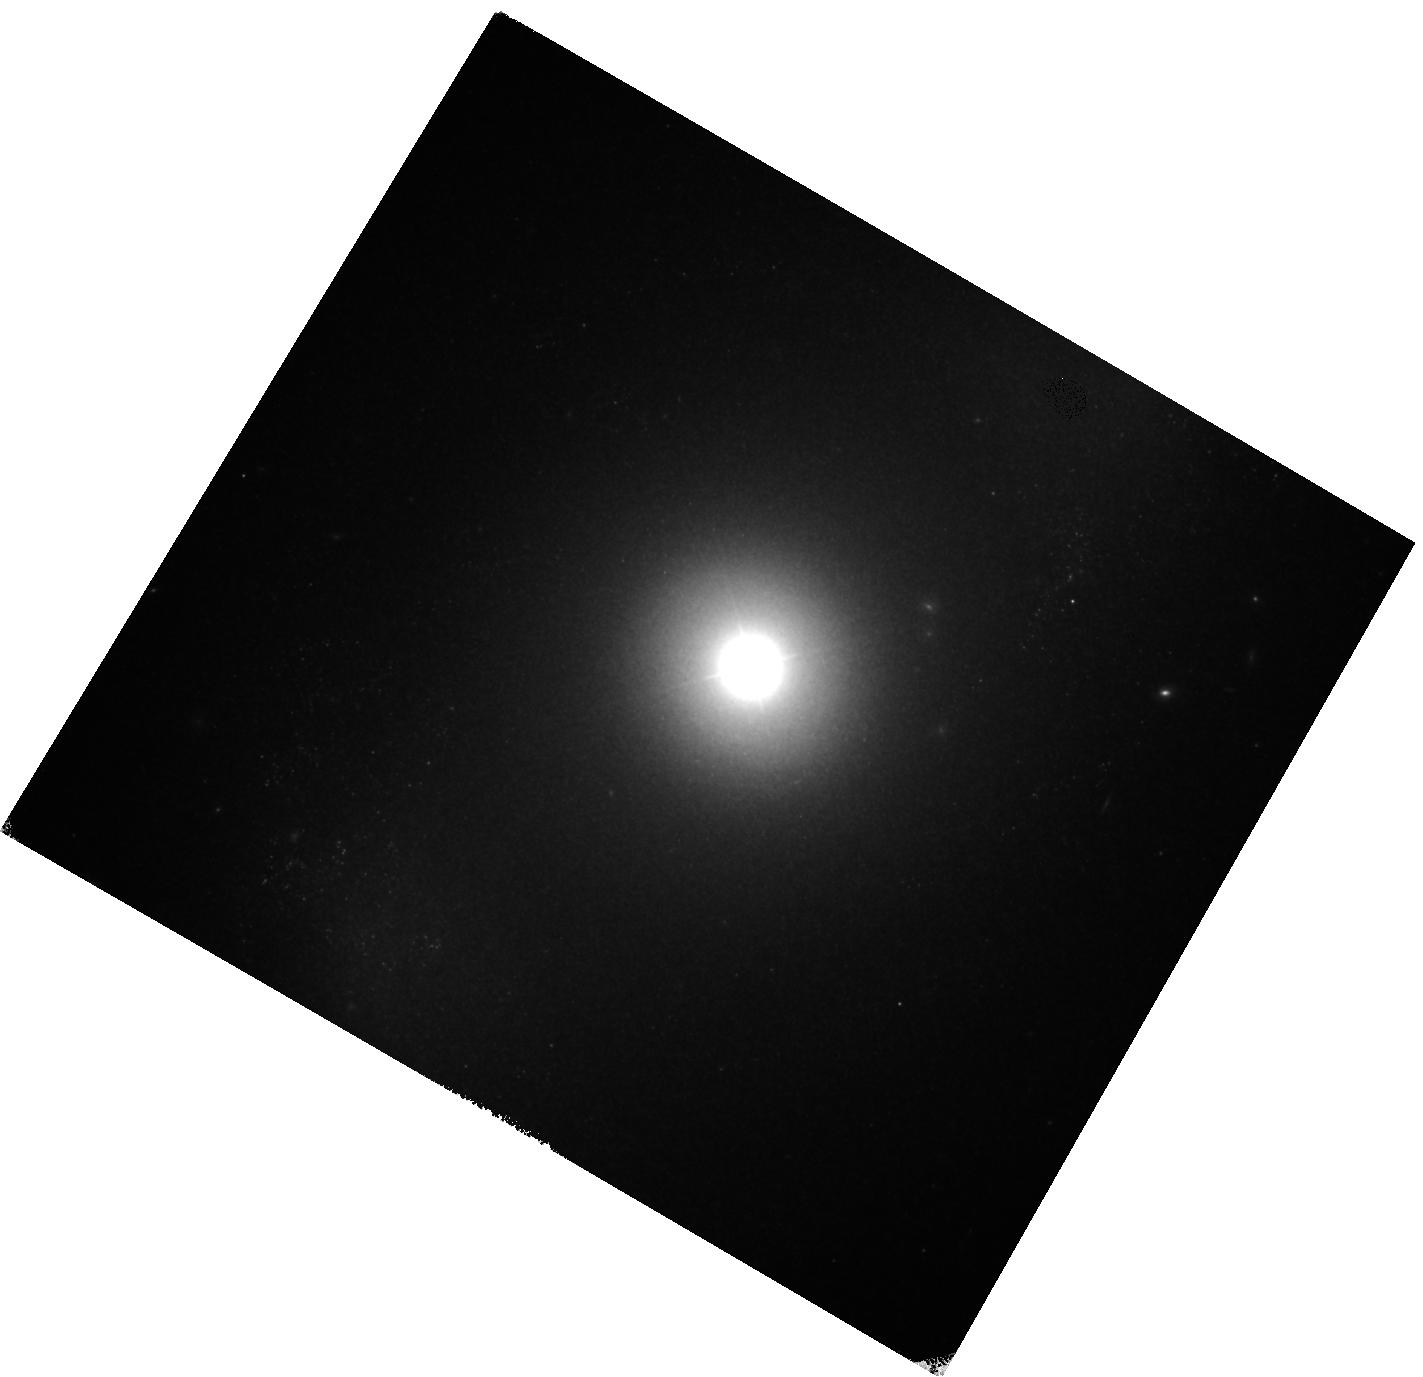
Target: NGC-4151
Instrument: WFC3/IR
Filter: F160W
Exposure: 18 min
Observation ID: hst_13765_06_wfc3_ir_f160w_icjs06

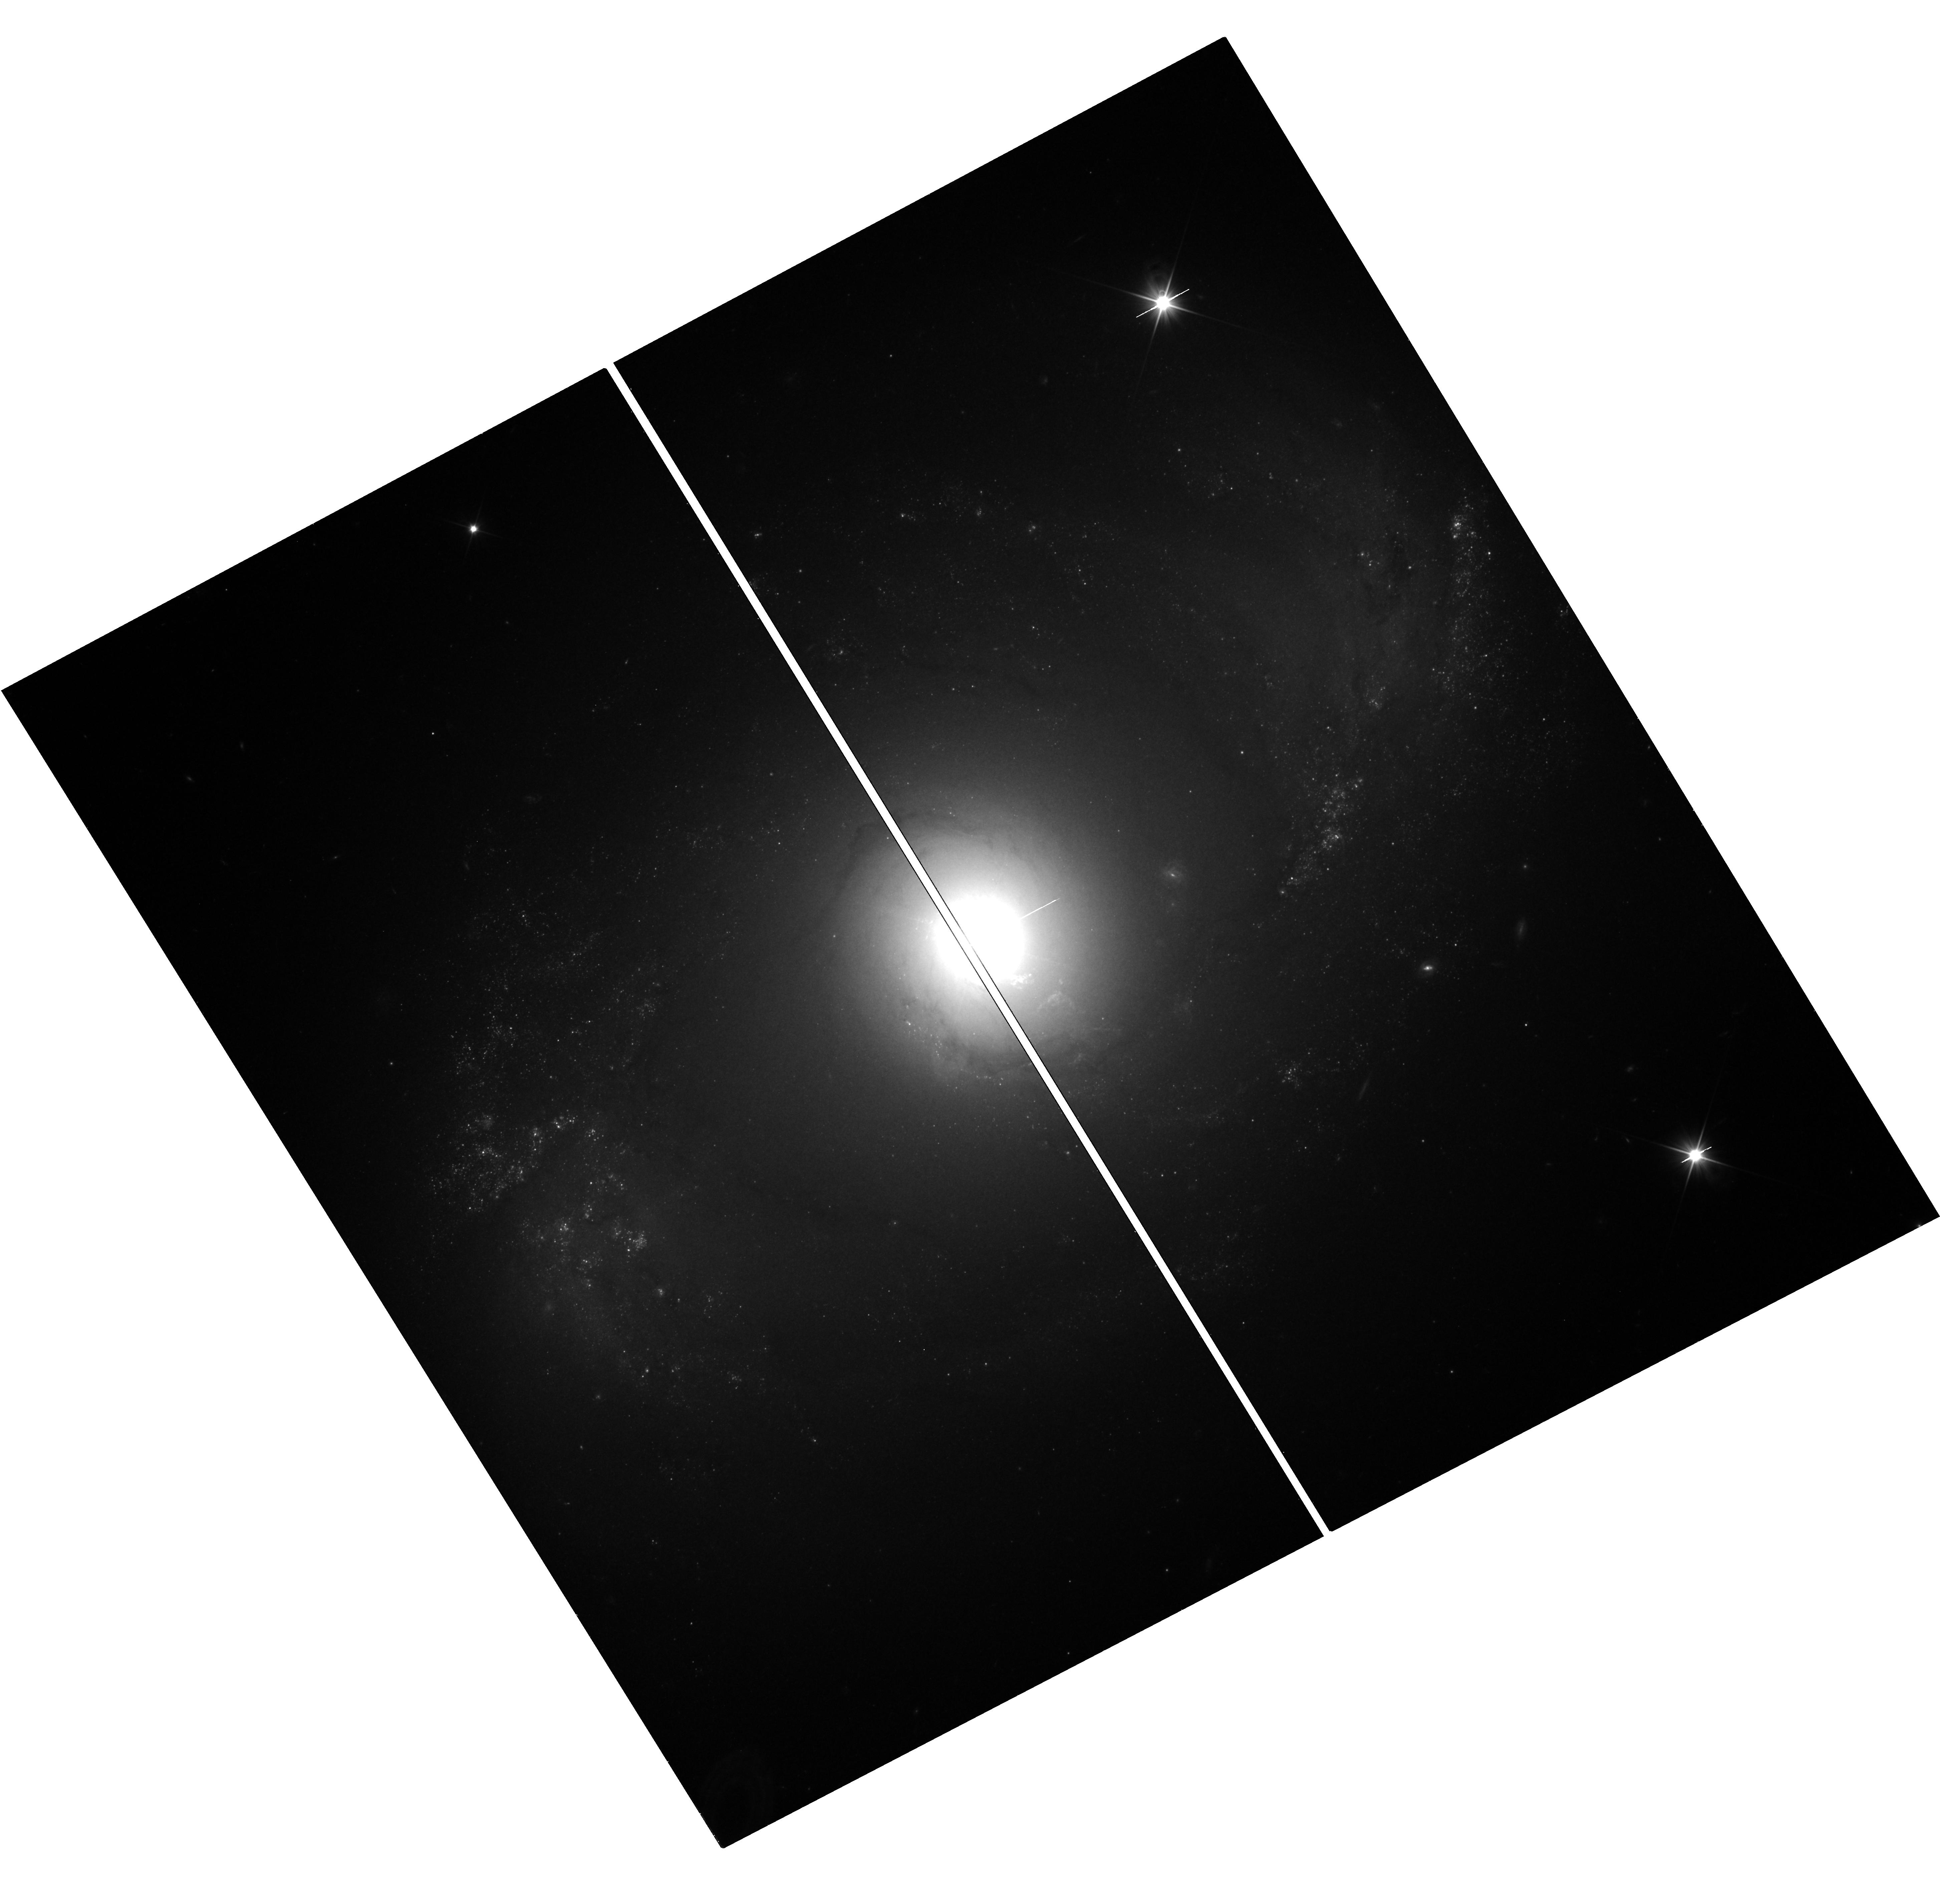
Target: NGC-4151
Instrument: WFC3/UVIS
Filter: F350LP
Exposure: 18 min
Observation ID: hst_13765_09_wfc3_uvis_f350lp_icjs09

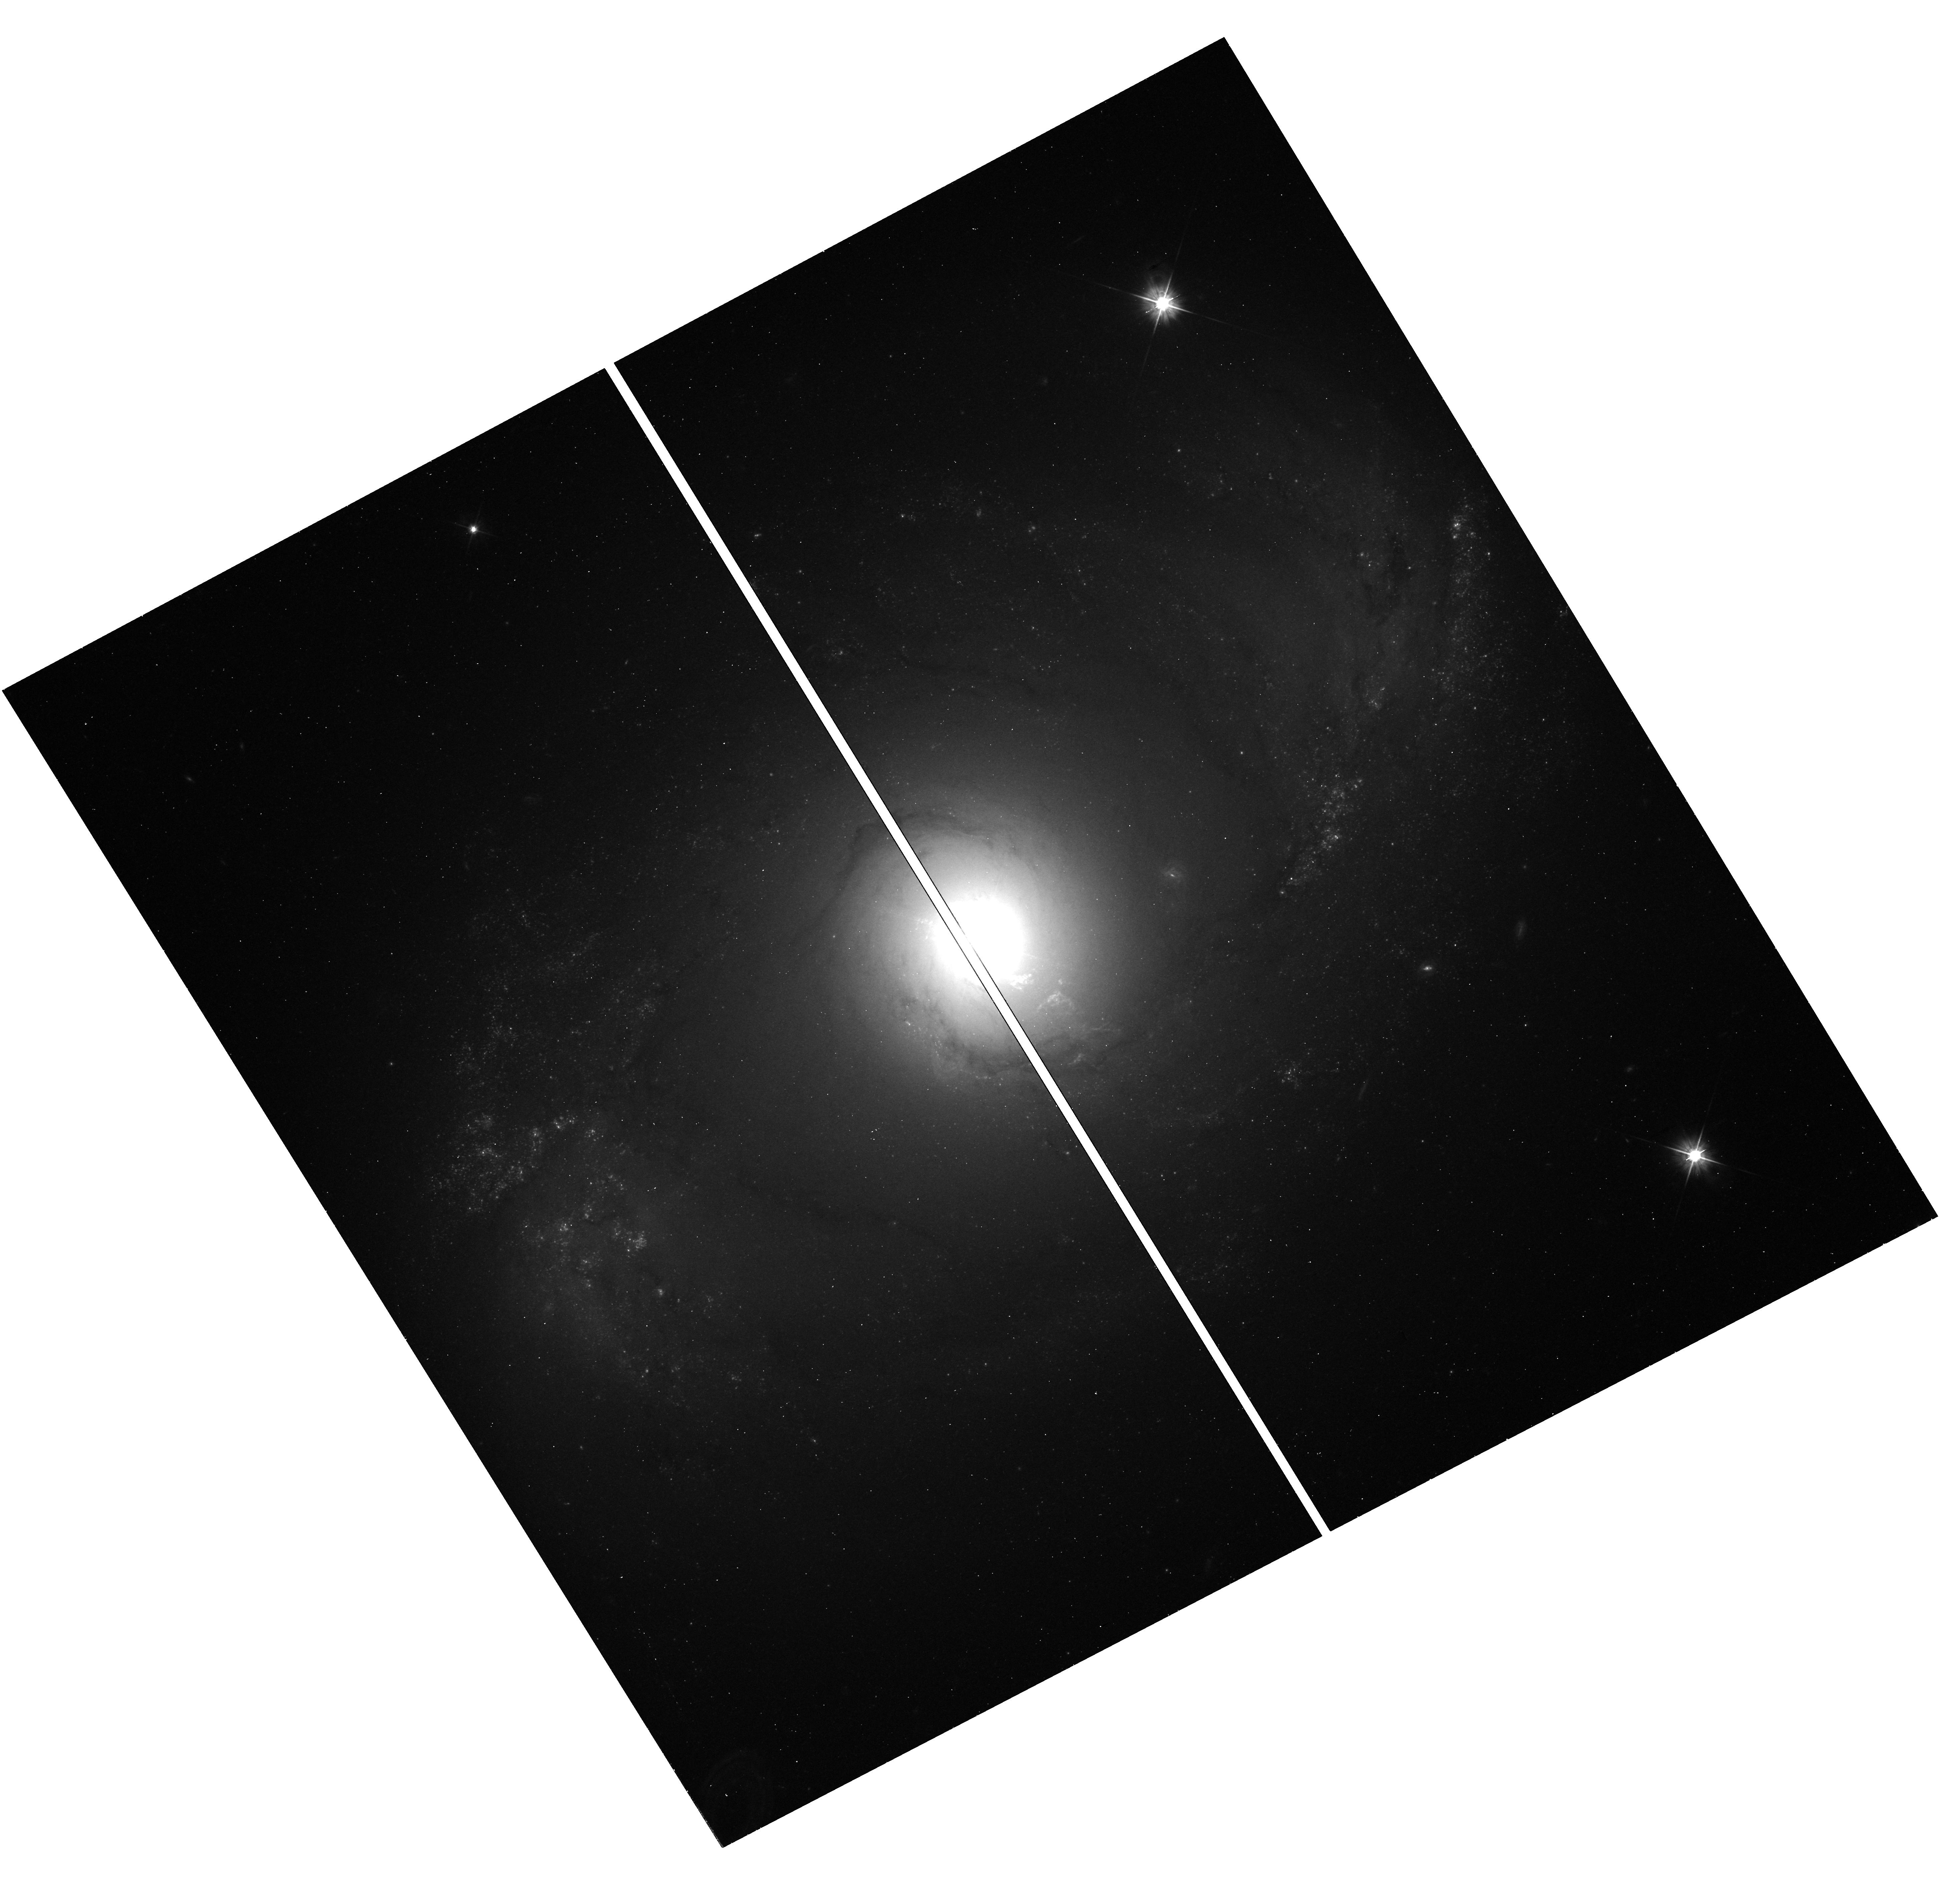
Target: NGC-4151
Instrument: WFC3/UVIS
Filter: F555W
Exposure: 18 min
Observation ID: hst_13765_09_wfc3_uvis_f555w_icjs09

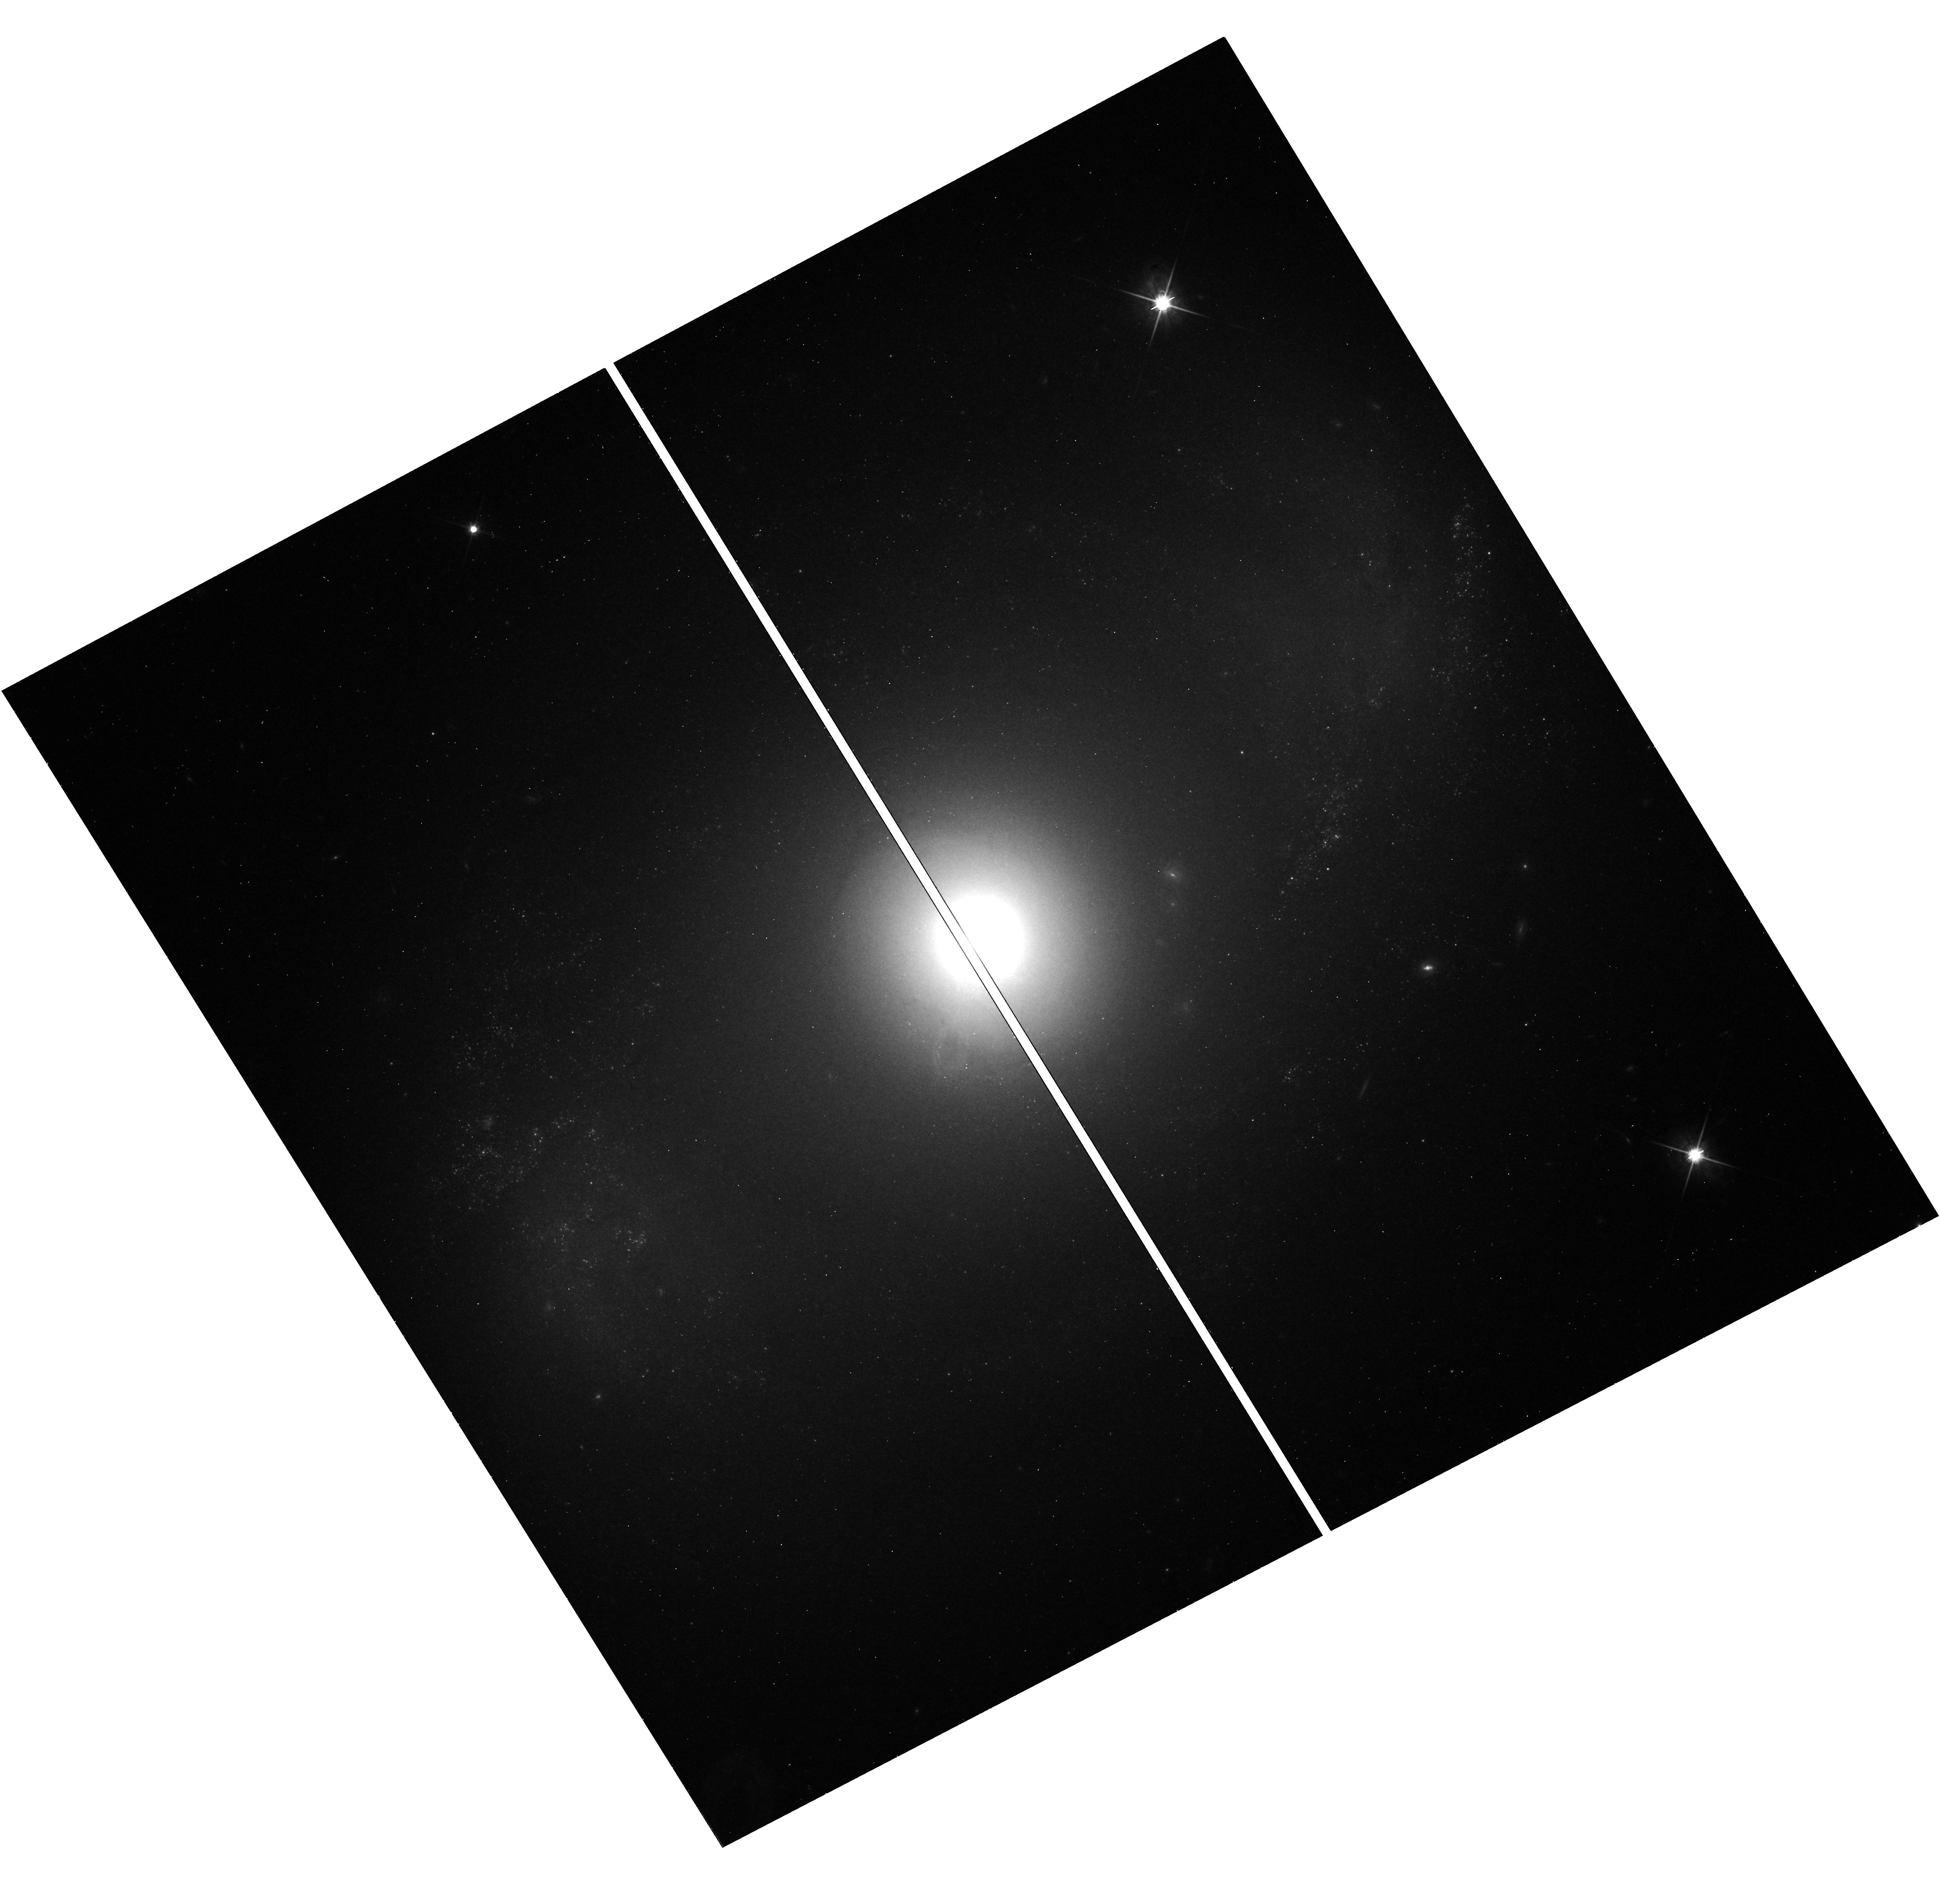
Target: NGC-4151
Instrument: WFC3/UVIS
Filter: F814W
Exposure: 18 min
Observation ID: hst_13765_11_wfc3_uvis_f814w_icjs11

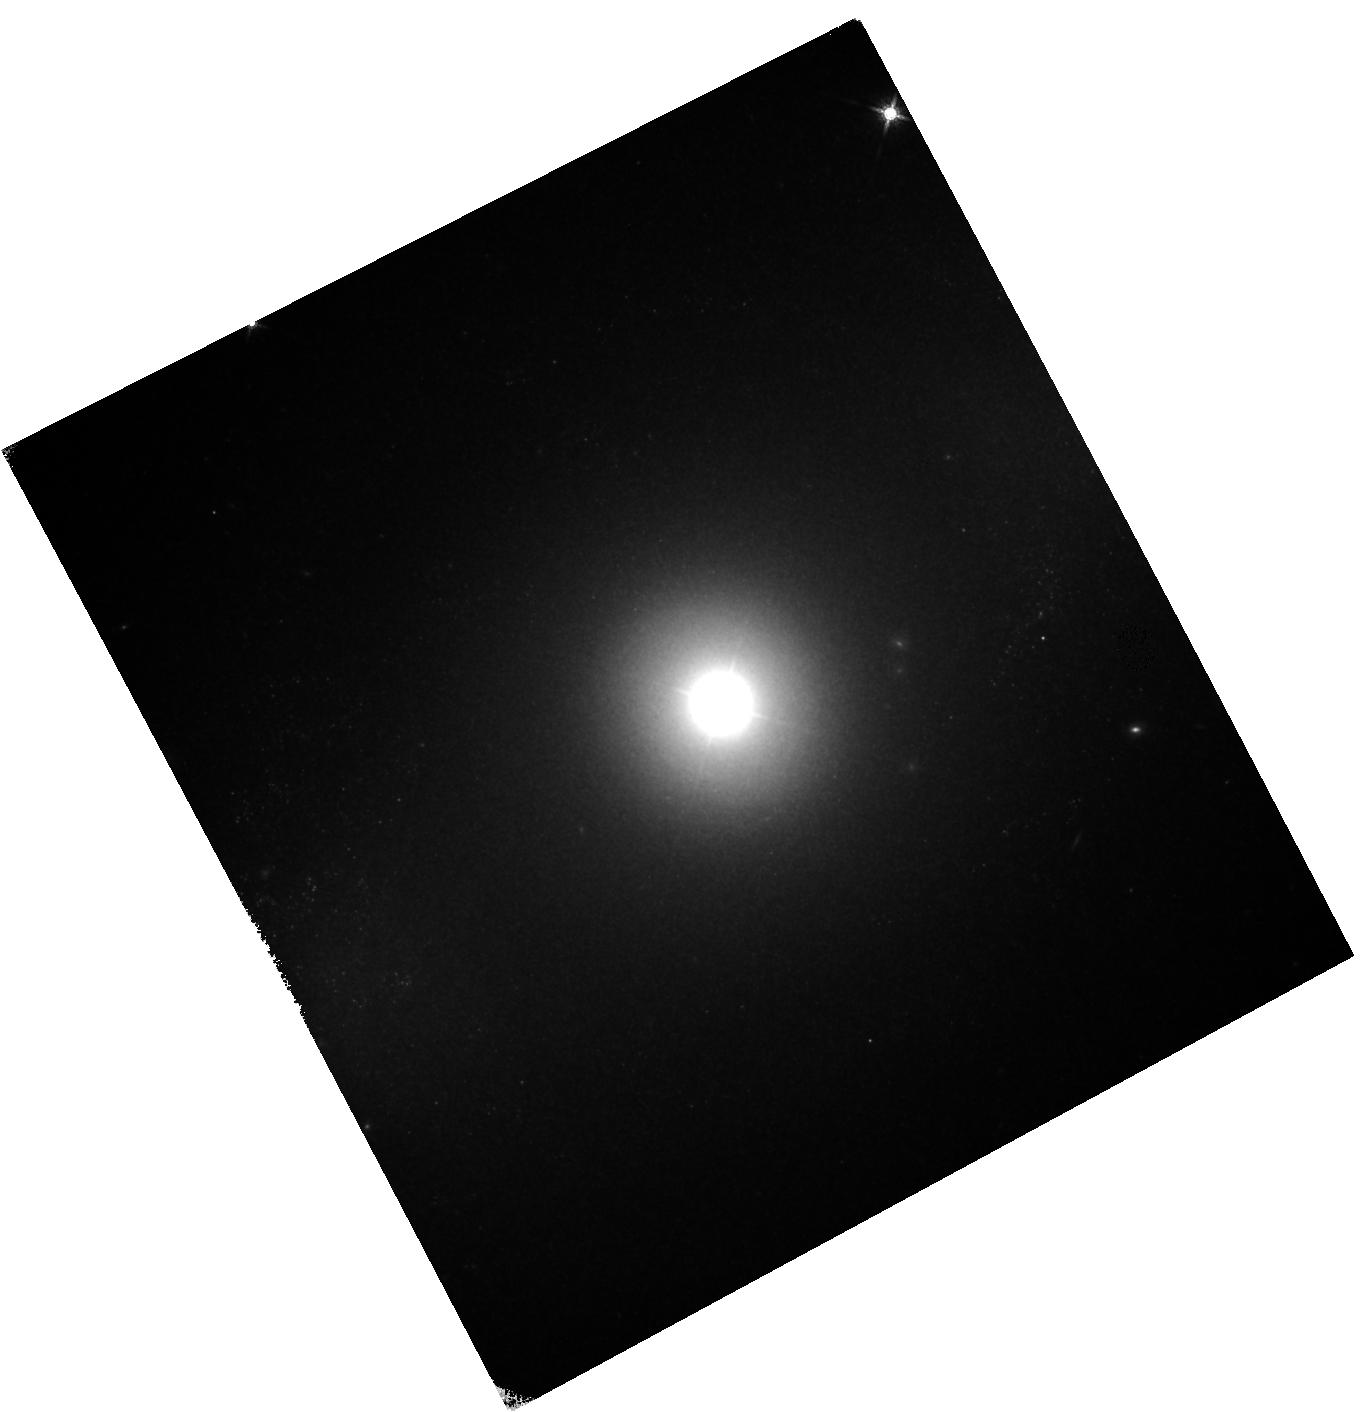
Target: NGC-4151
Instrument: WFC3/IR
Filter: F160W
Exposure: 18 min
Observation ID: hst_13765_10_wfc3_ir_f160w_icjs10

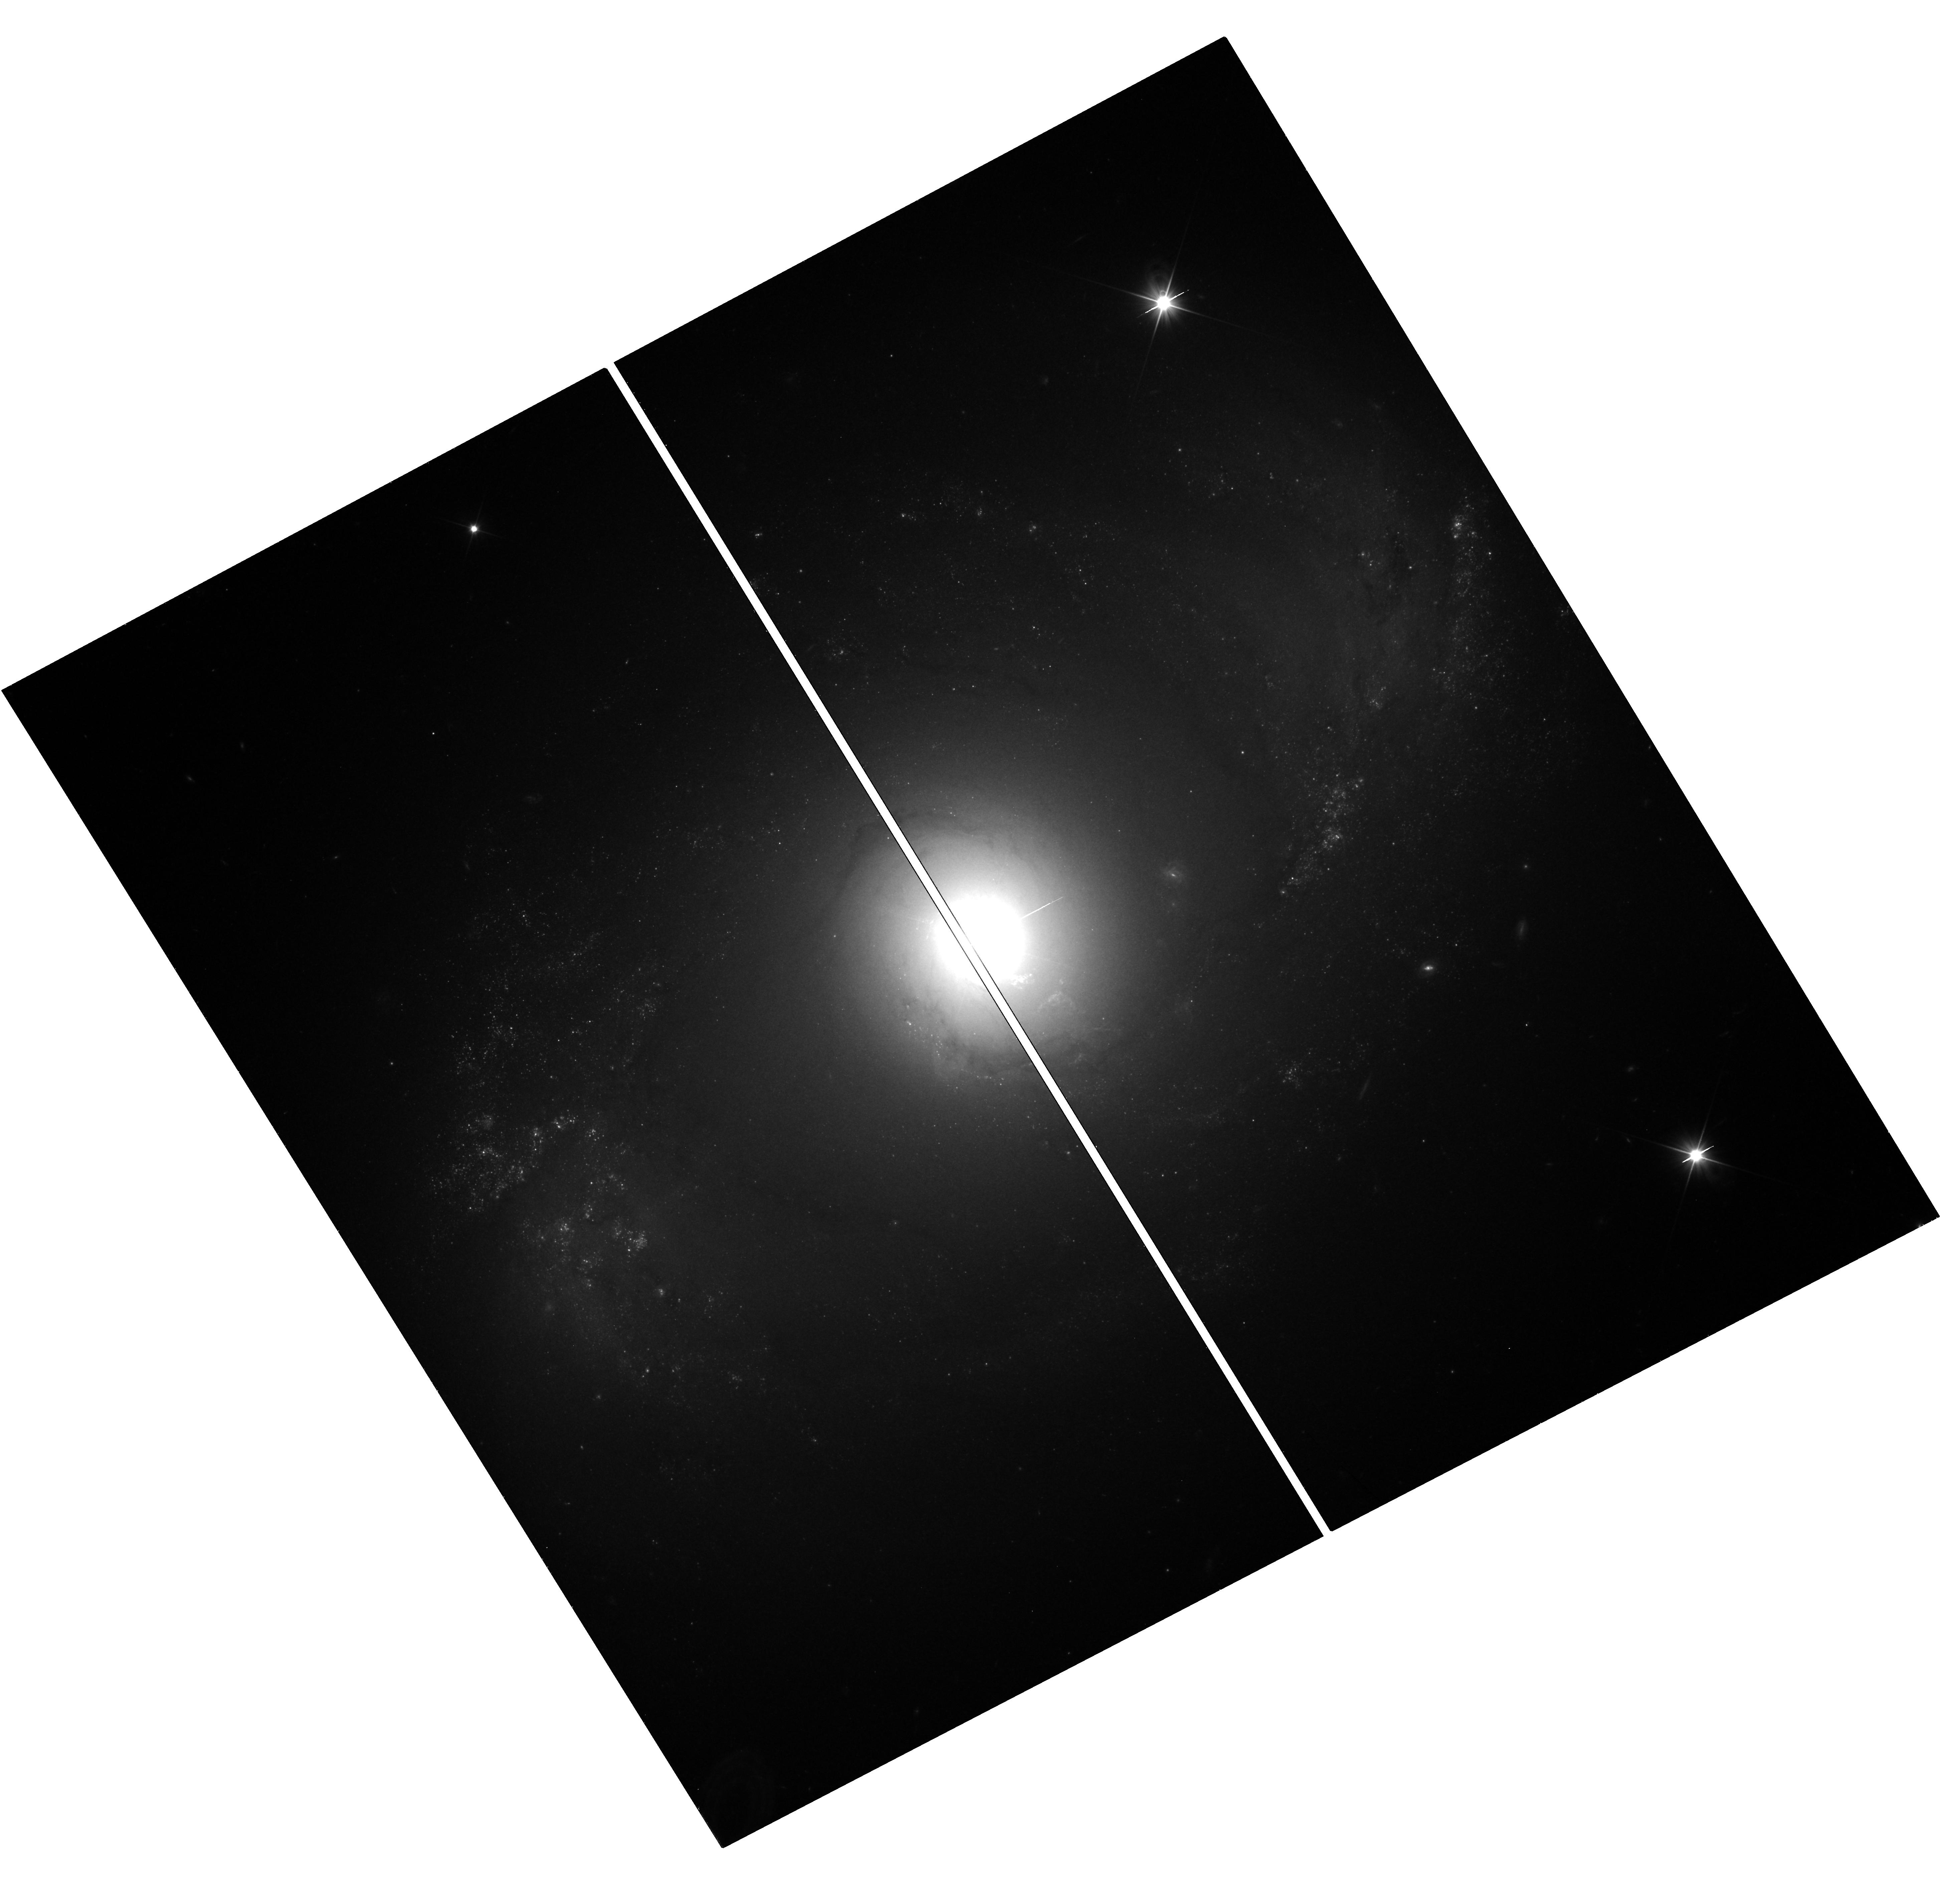
Target: NGC-4151
Instrument: WFC3/UVIS
Filter: F350LP
Exposure: 18 min
Observation ID: hst_13765_12_wfc3_uvis_f350lp_icjs12

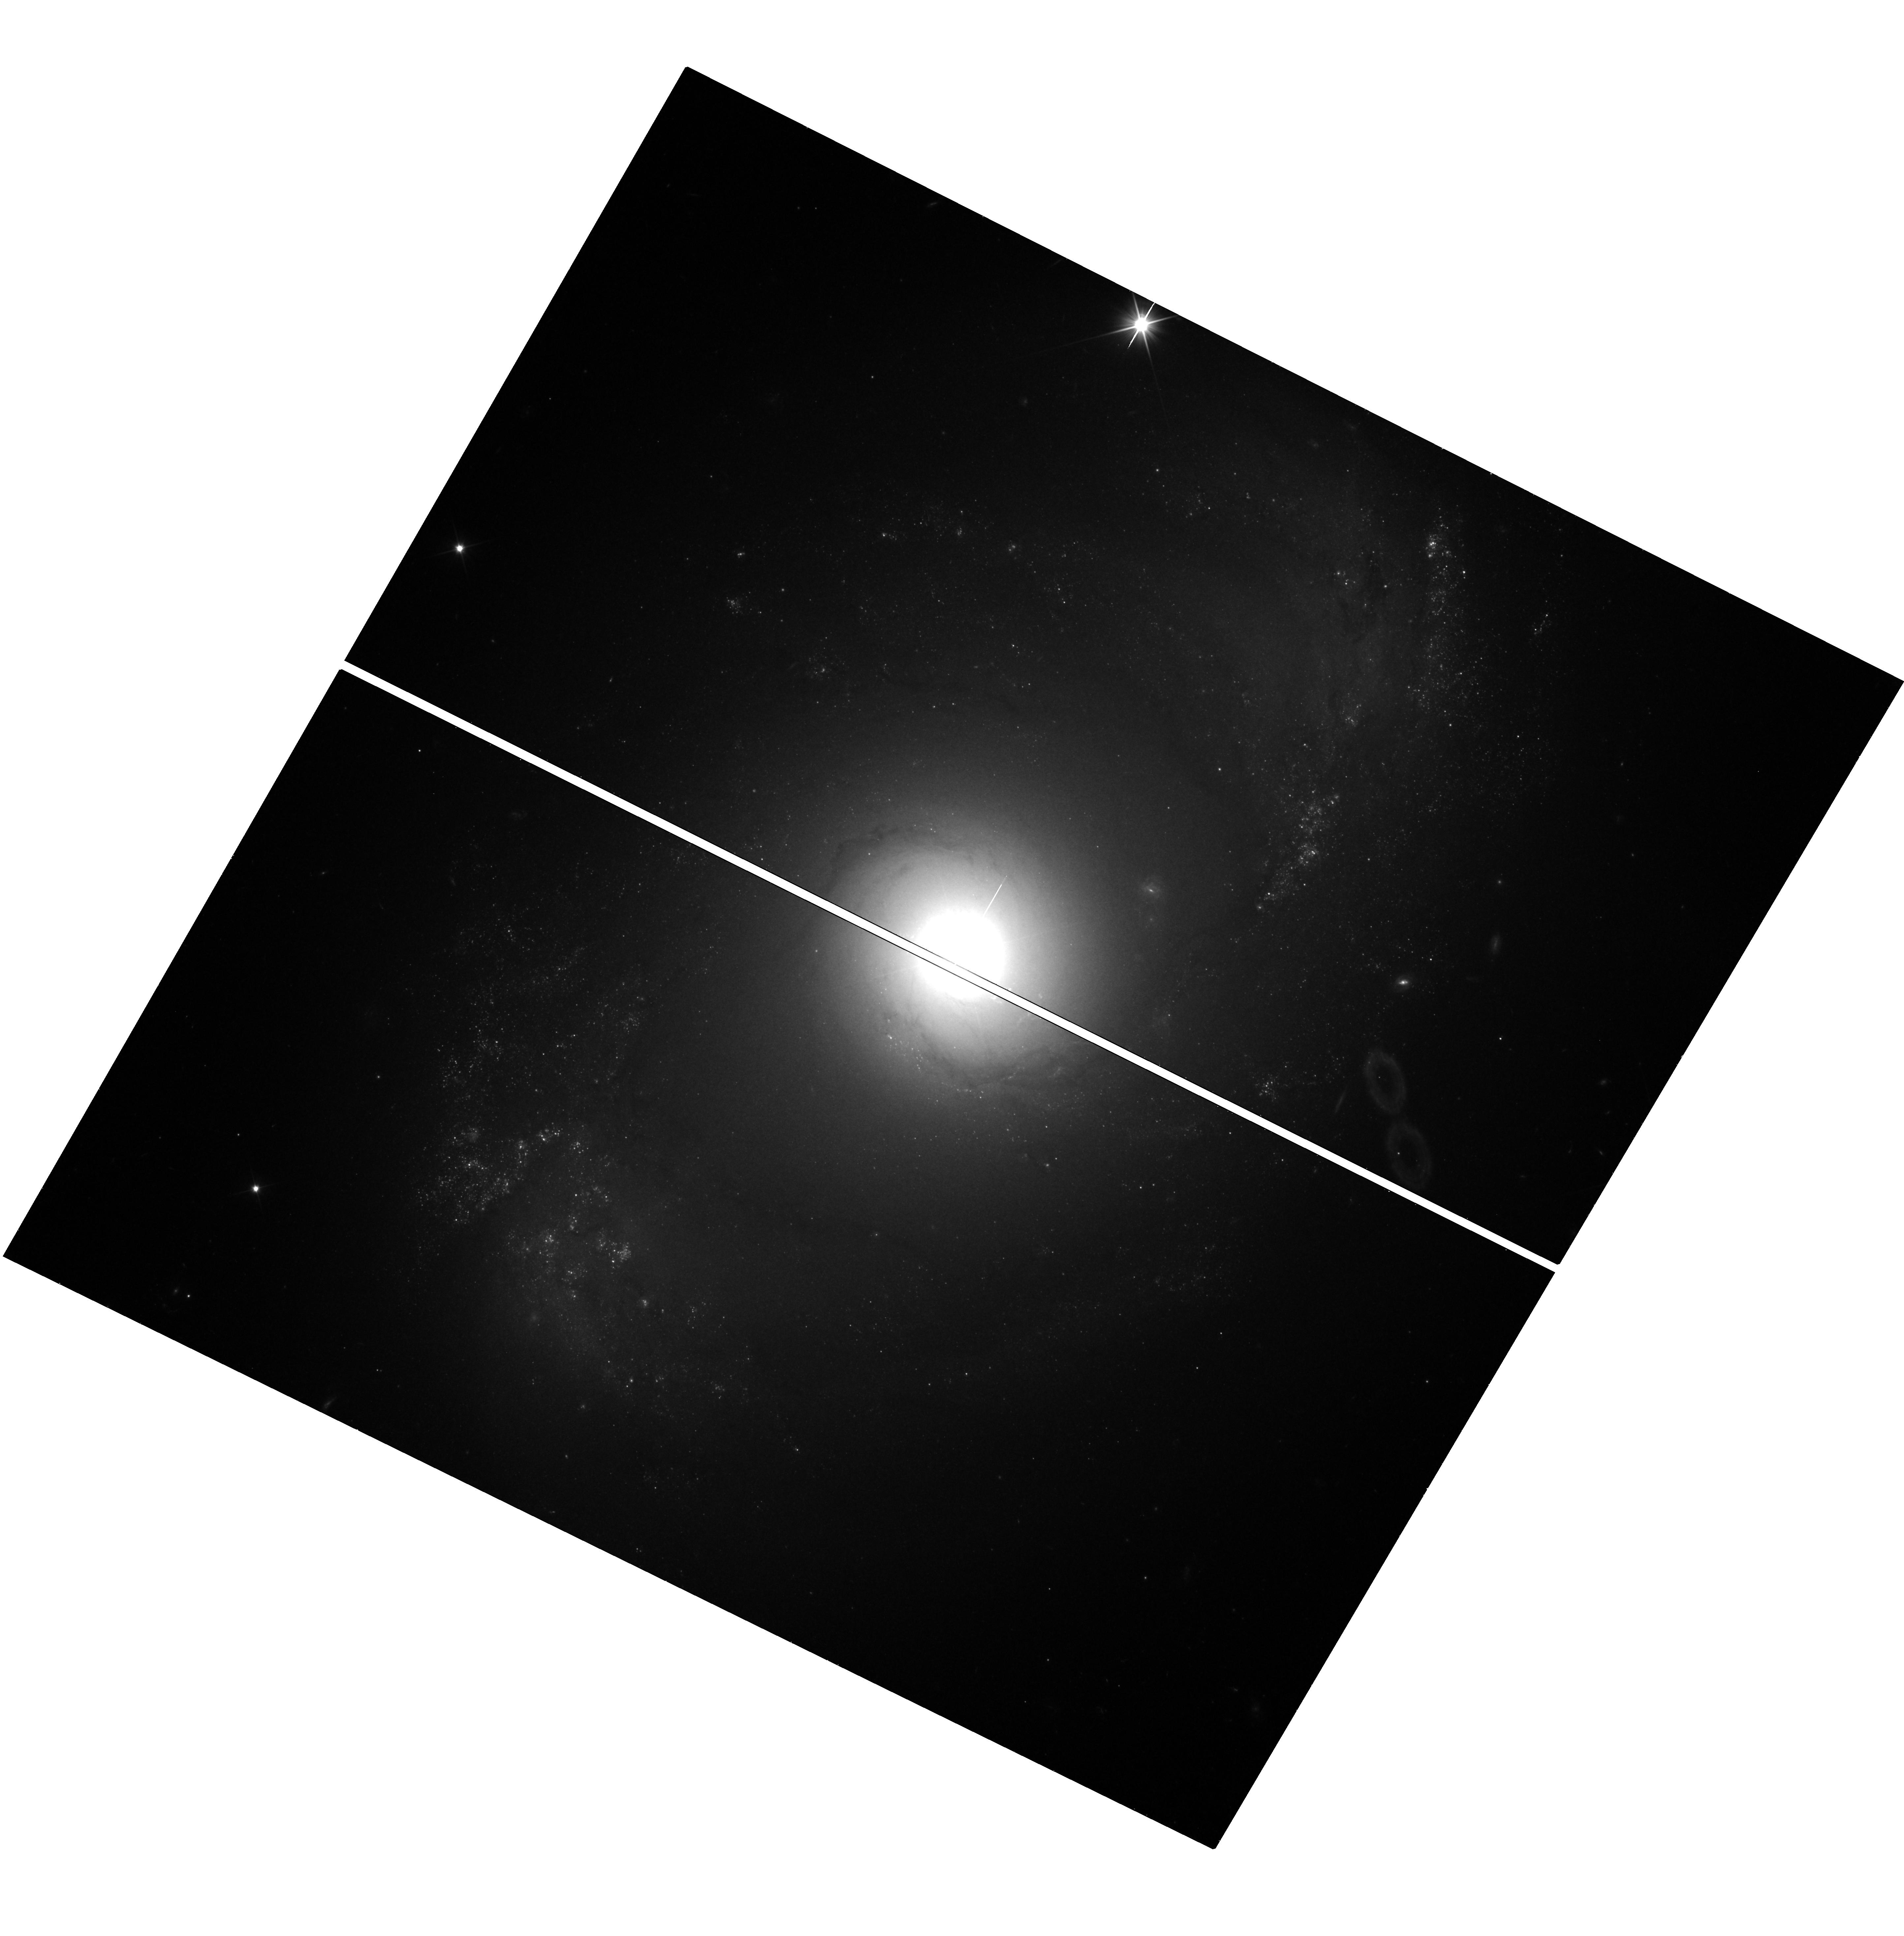
Target: NGC-4151
Instrument: WFC3/UVIS
Filter: F350LP
Exposure: 18 min
Observation ID: hst_13765_05_wfc3_uvis_f350lp_icjs05

A Cepheid-Based Distance to the Benchmark AGN NGC 4151 (PI: Peterson, Bradley M)

We propose to measure an accurate Cepheid-based distance to the archetypical Seyfert 1 galaxy NGC 4151, the brightest and arguably best-studied AGN in the sky. The current uncertainty in its distance is no less than 20% (the irreducible limit of the Tully-Fisher method, which in any case we argue systematically underestimates distances of AGNs), and consequently all luminosity and energetics measures are uncertain by more than 40%. The results of detailed studies of feedback, infall, and outflow and the interaction of gas, radiation, and winds in this galaxy have implications for our understanding of other galaxies because there are so few galaxies that can be observed in such great detail. Importantly, recent developments allow a direct high-precision comparison of black hole masses measured from gas and stellar dynamical modeling (distance dependent) and reverberation mapping (distance independent). With a precise distance measure, it is possible to address lingering doubts about the consistency of black hole mass measurement by these various methods. This program must be done at visible wavelengths and, on account of field crowding, can only be done with the high angular resolution obtainable with HST.